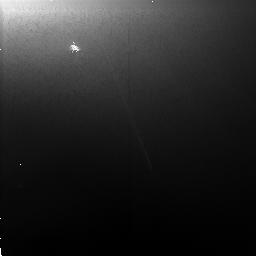
Target: JUPITER-RING-E
Instrument: NICMOS/NIC2
Filter: F110W
Exposure: 5 min
Observation ID: n4db01010

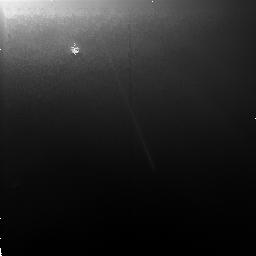
Target: JUPITER-RING-E
Instrument: NICMOS/NIC2
Filter: F160W
Exposure: 6 min
Observation ID: n4db01020

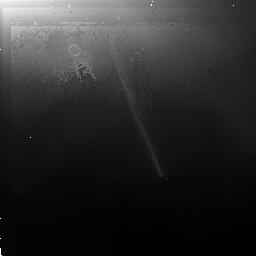
Target: JUPITER-RING-E
Instrument: NICMOS/NIC2
Filter: F205W
Exposure: 26 min
Observation ID: n4db01030

NEAR-IR SPECTRAL REFLECTANCE OF THE JUPITER RING (PI: Smith, Bradford A.)

The near-infrared spectral reflectance of the Jupiter dust ring is poorly known because of problems with scattered light from the planet. Suggested sources of ring material are dust particles sputtered off Amalthea or the nearby small satellites, Metis and Adrastea. Another possibility is material which has been volcanically ejected from Io. The filters selected are capable of detecting the presence of transient ice crystals, if such exist. The observations should be made between September 12, 1997 and October 31, 1997, as close as possible to the time that the Earth crosses Jupiter's ring plane. Observations should also be made in the absence of any nearby Galilean satellites, but with Metis and/or Adrastea within the field of view. Comparison of the ring's near-infrared spectral reflectance with that of Metis/Adrastea, Amalthea, and Io may help identify the source of the ring material.